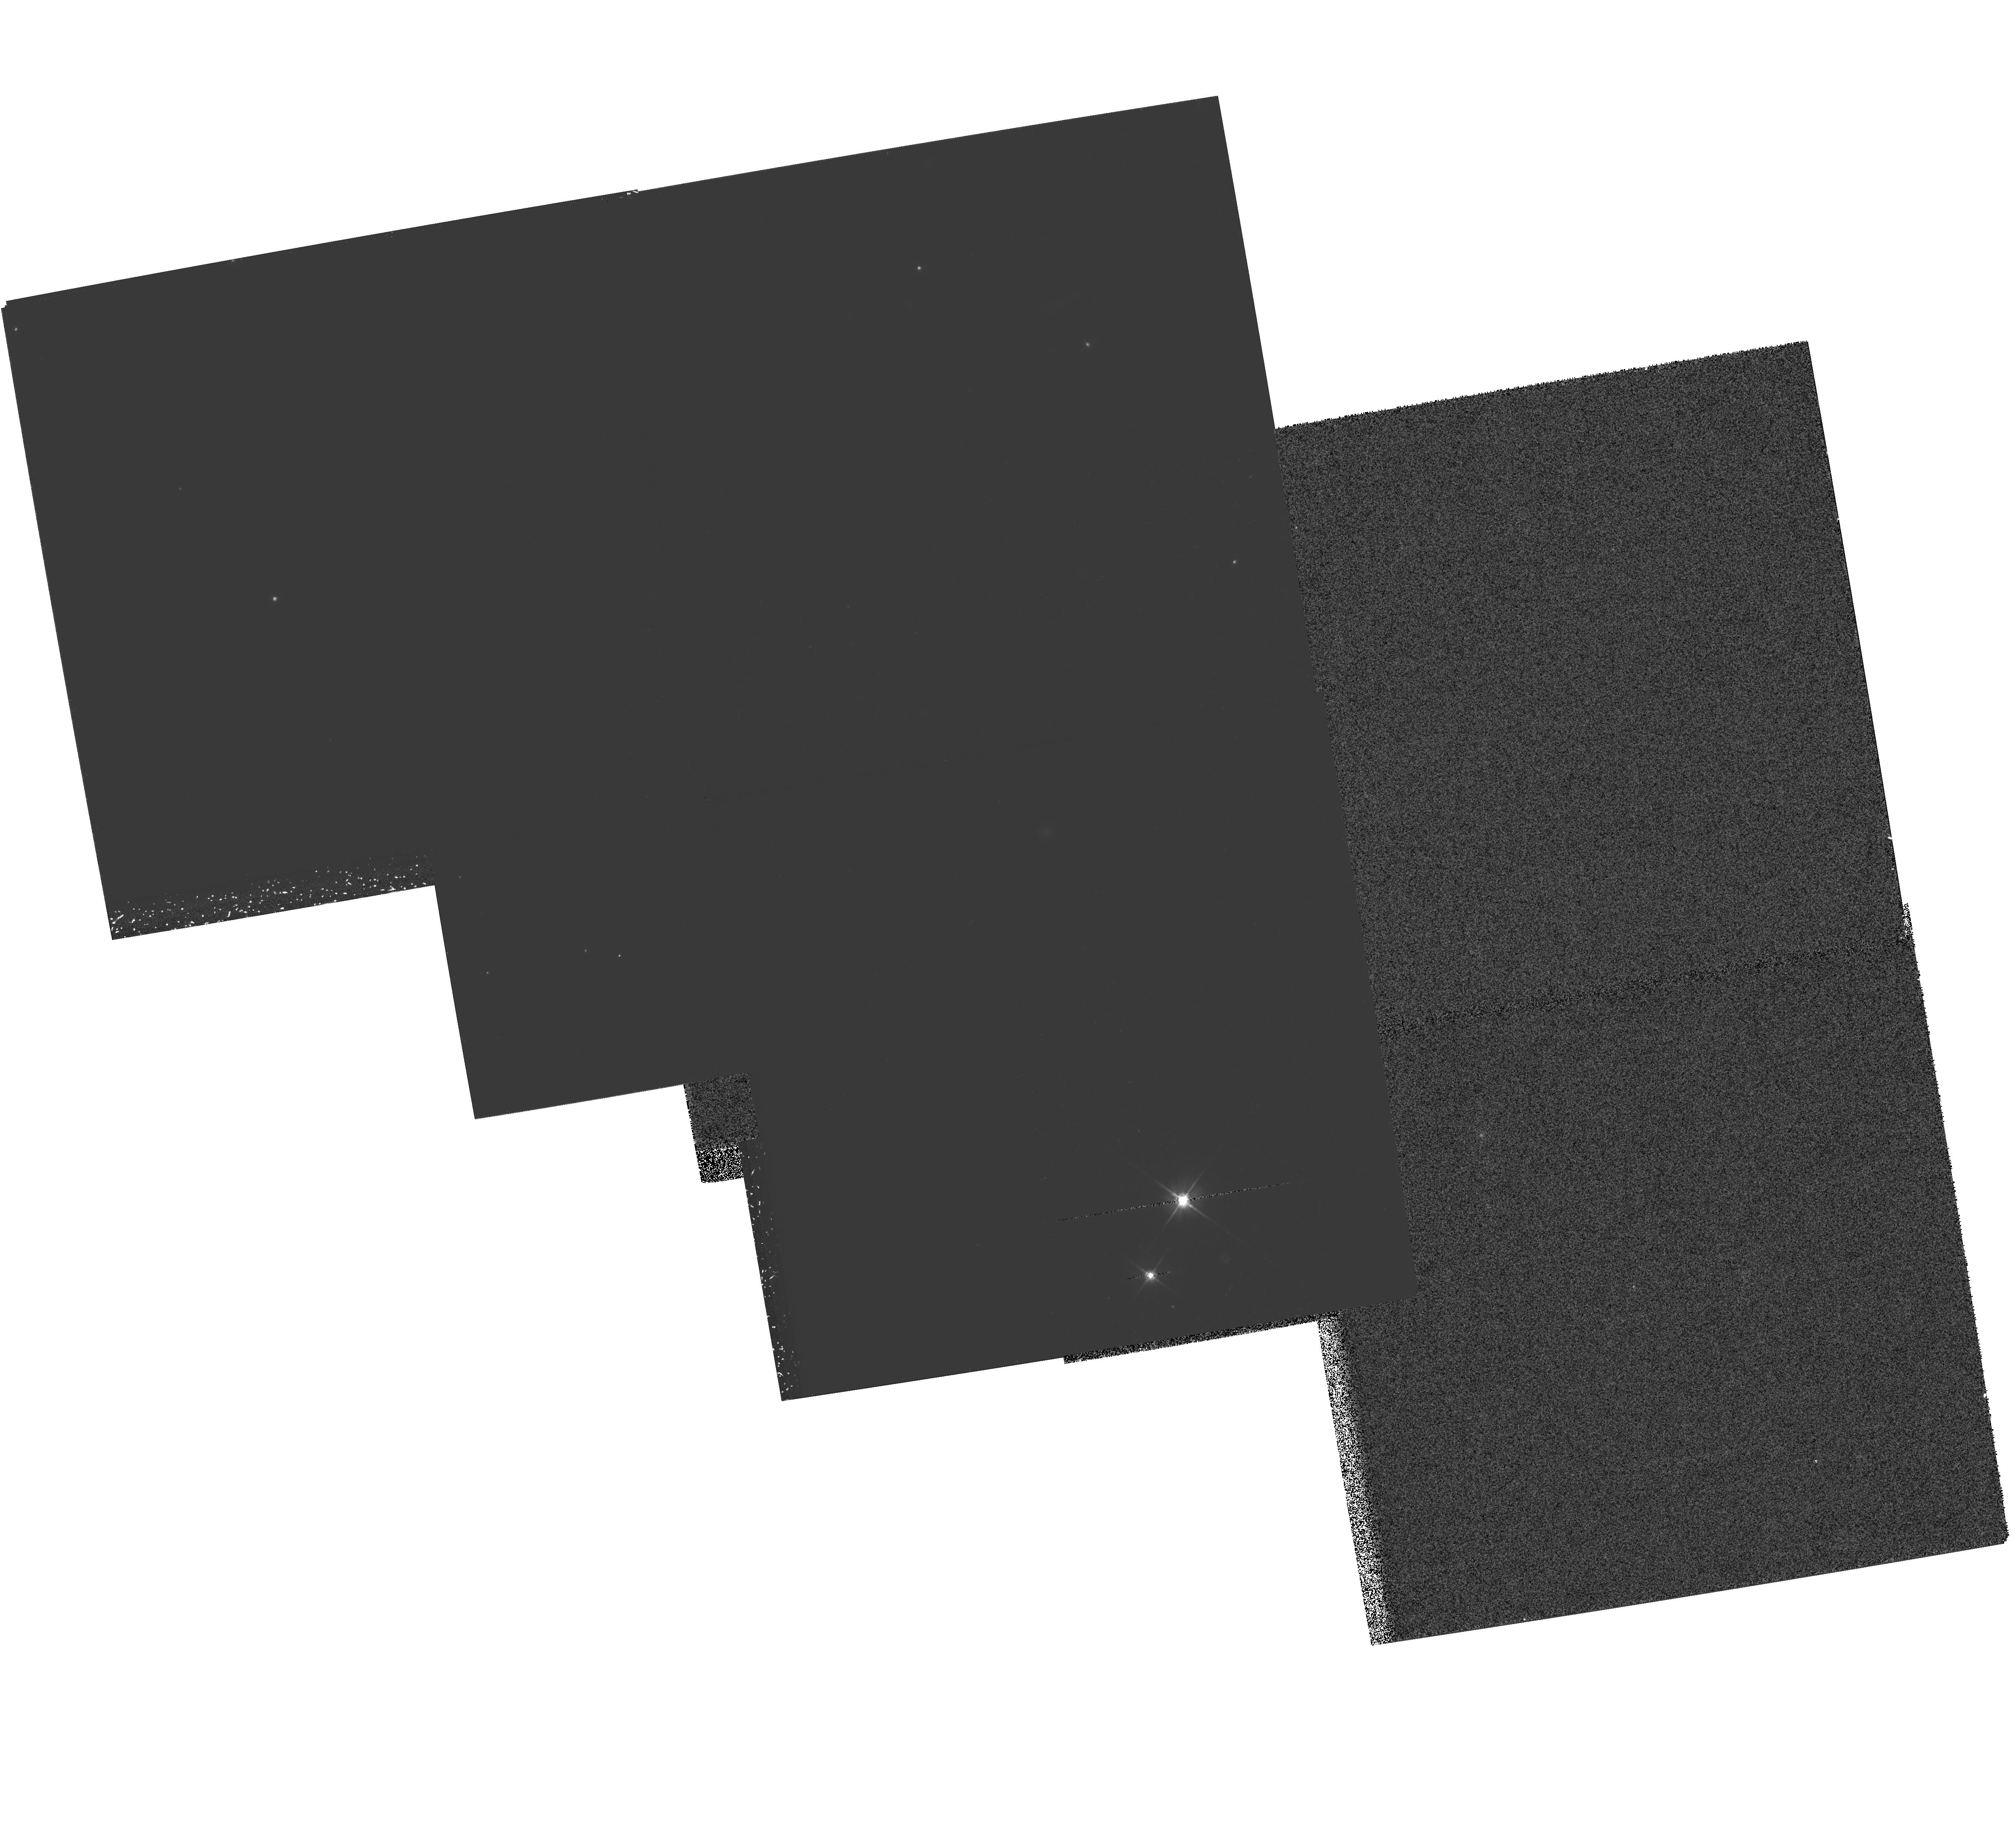
Target: MULTIPLE
Instrument: WFPC2/PC
Filter: F606W
Exposure: 2.1 h
Observation ID: hst_8193_04_wfpc2_pc_f606w_u5cs04

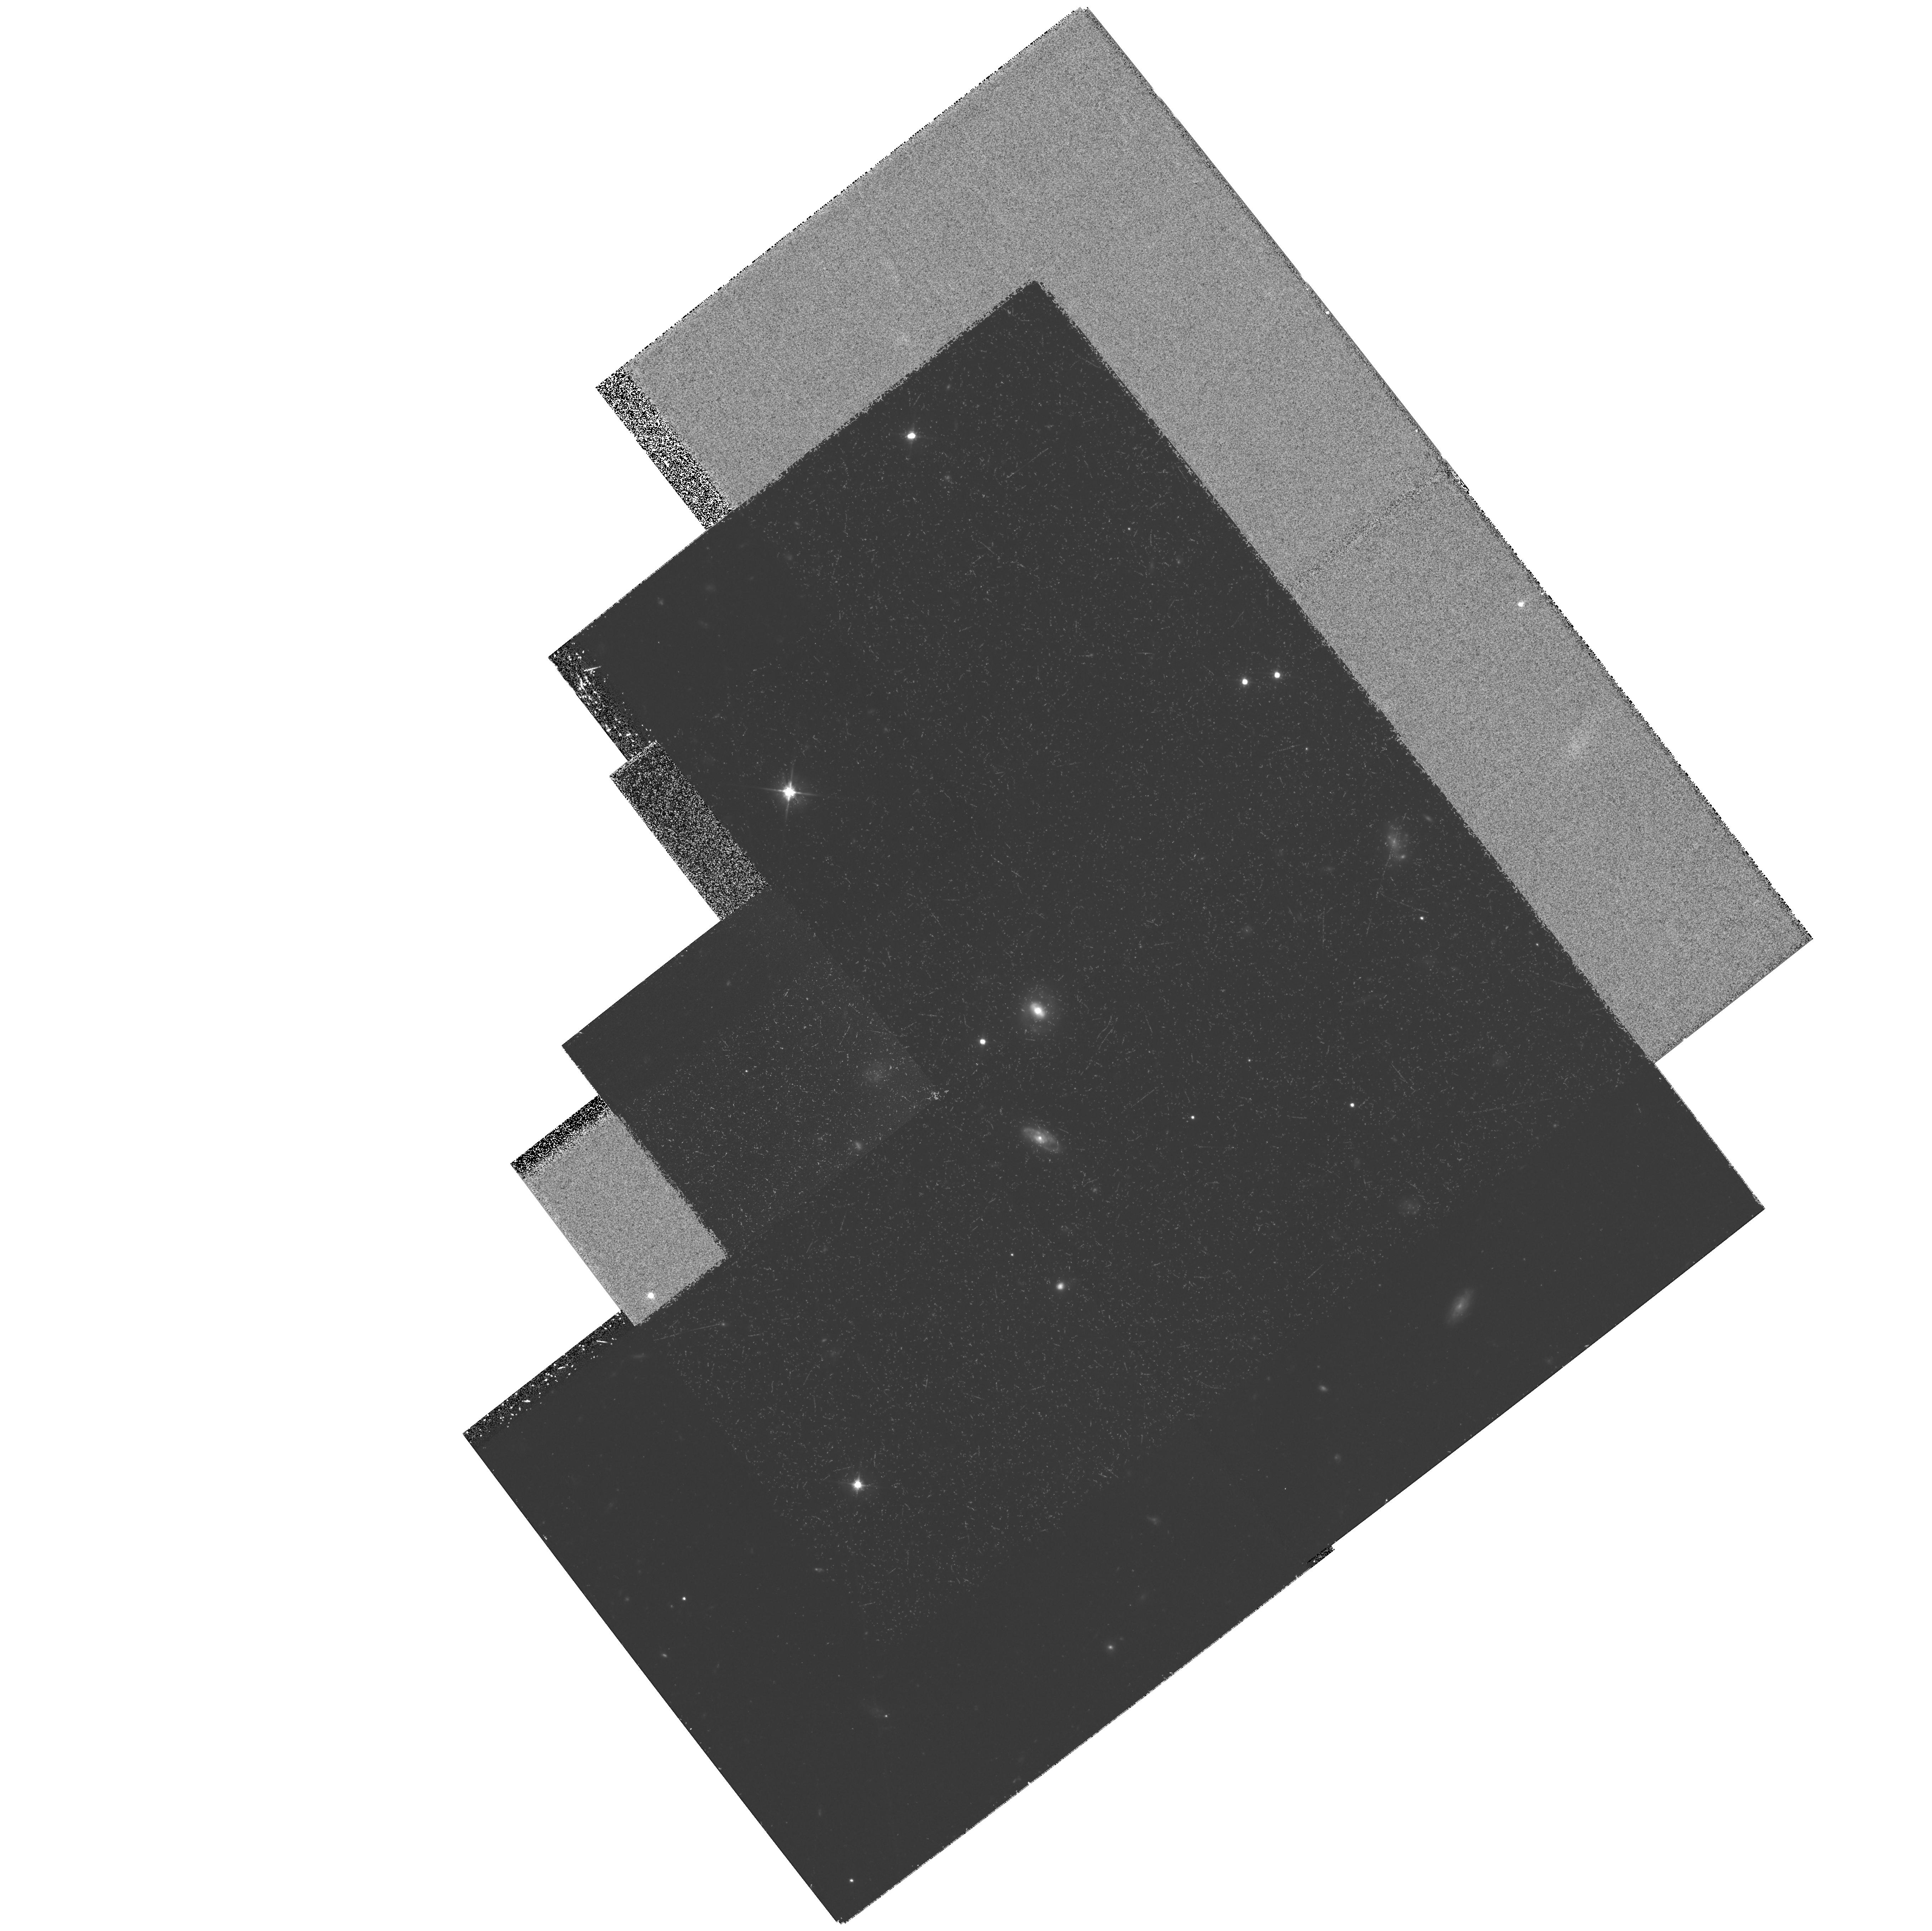
Target: MULTIPLE
Instrument: WFPC2/PC
Filter: F606W
Exposure: 2.2 h
Observation ID: hst_8193_02_wfpc2_pc_f606w_u5cs02

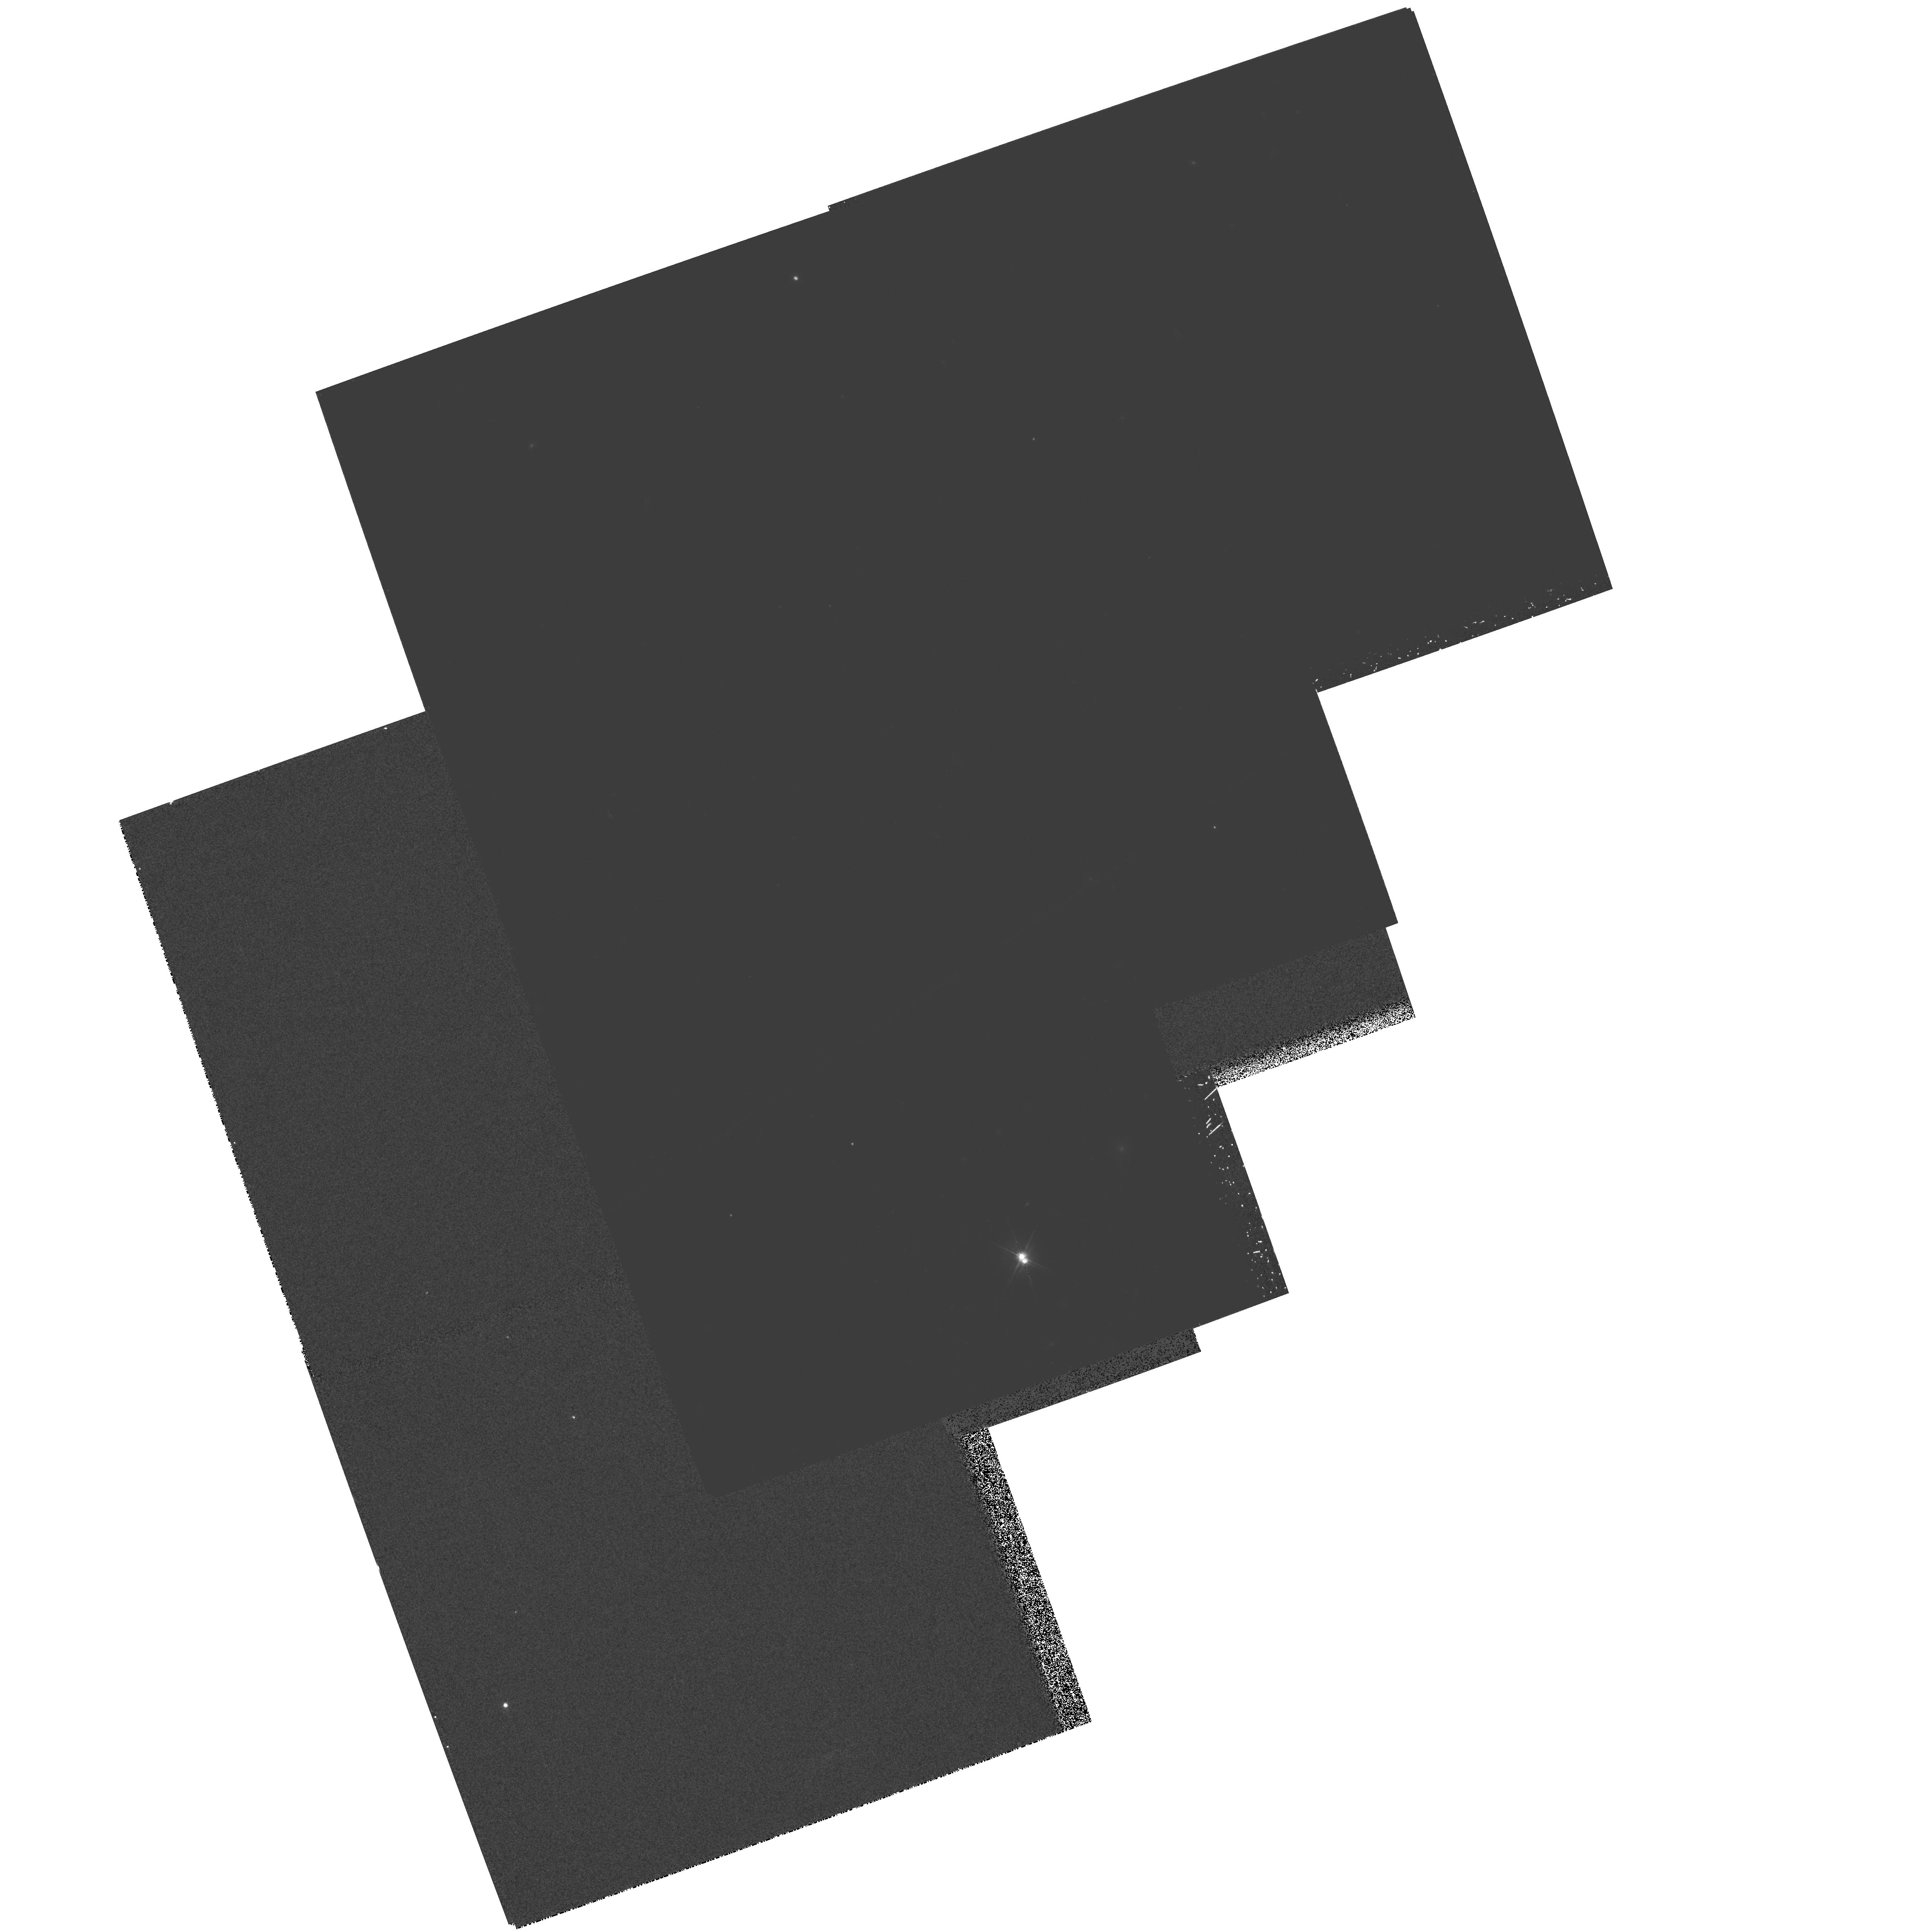
Target: MULTIPLE
Instrument: WFPC2/PC
Filter: F606W
Exposure: 2.1 h
Observation ID: hst_8193_03_wfpc2_pc_f606w_u5cs03

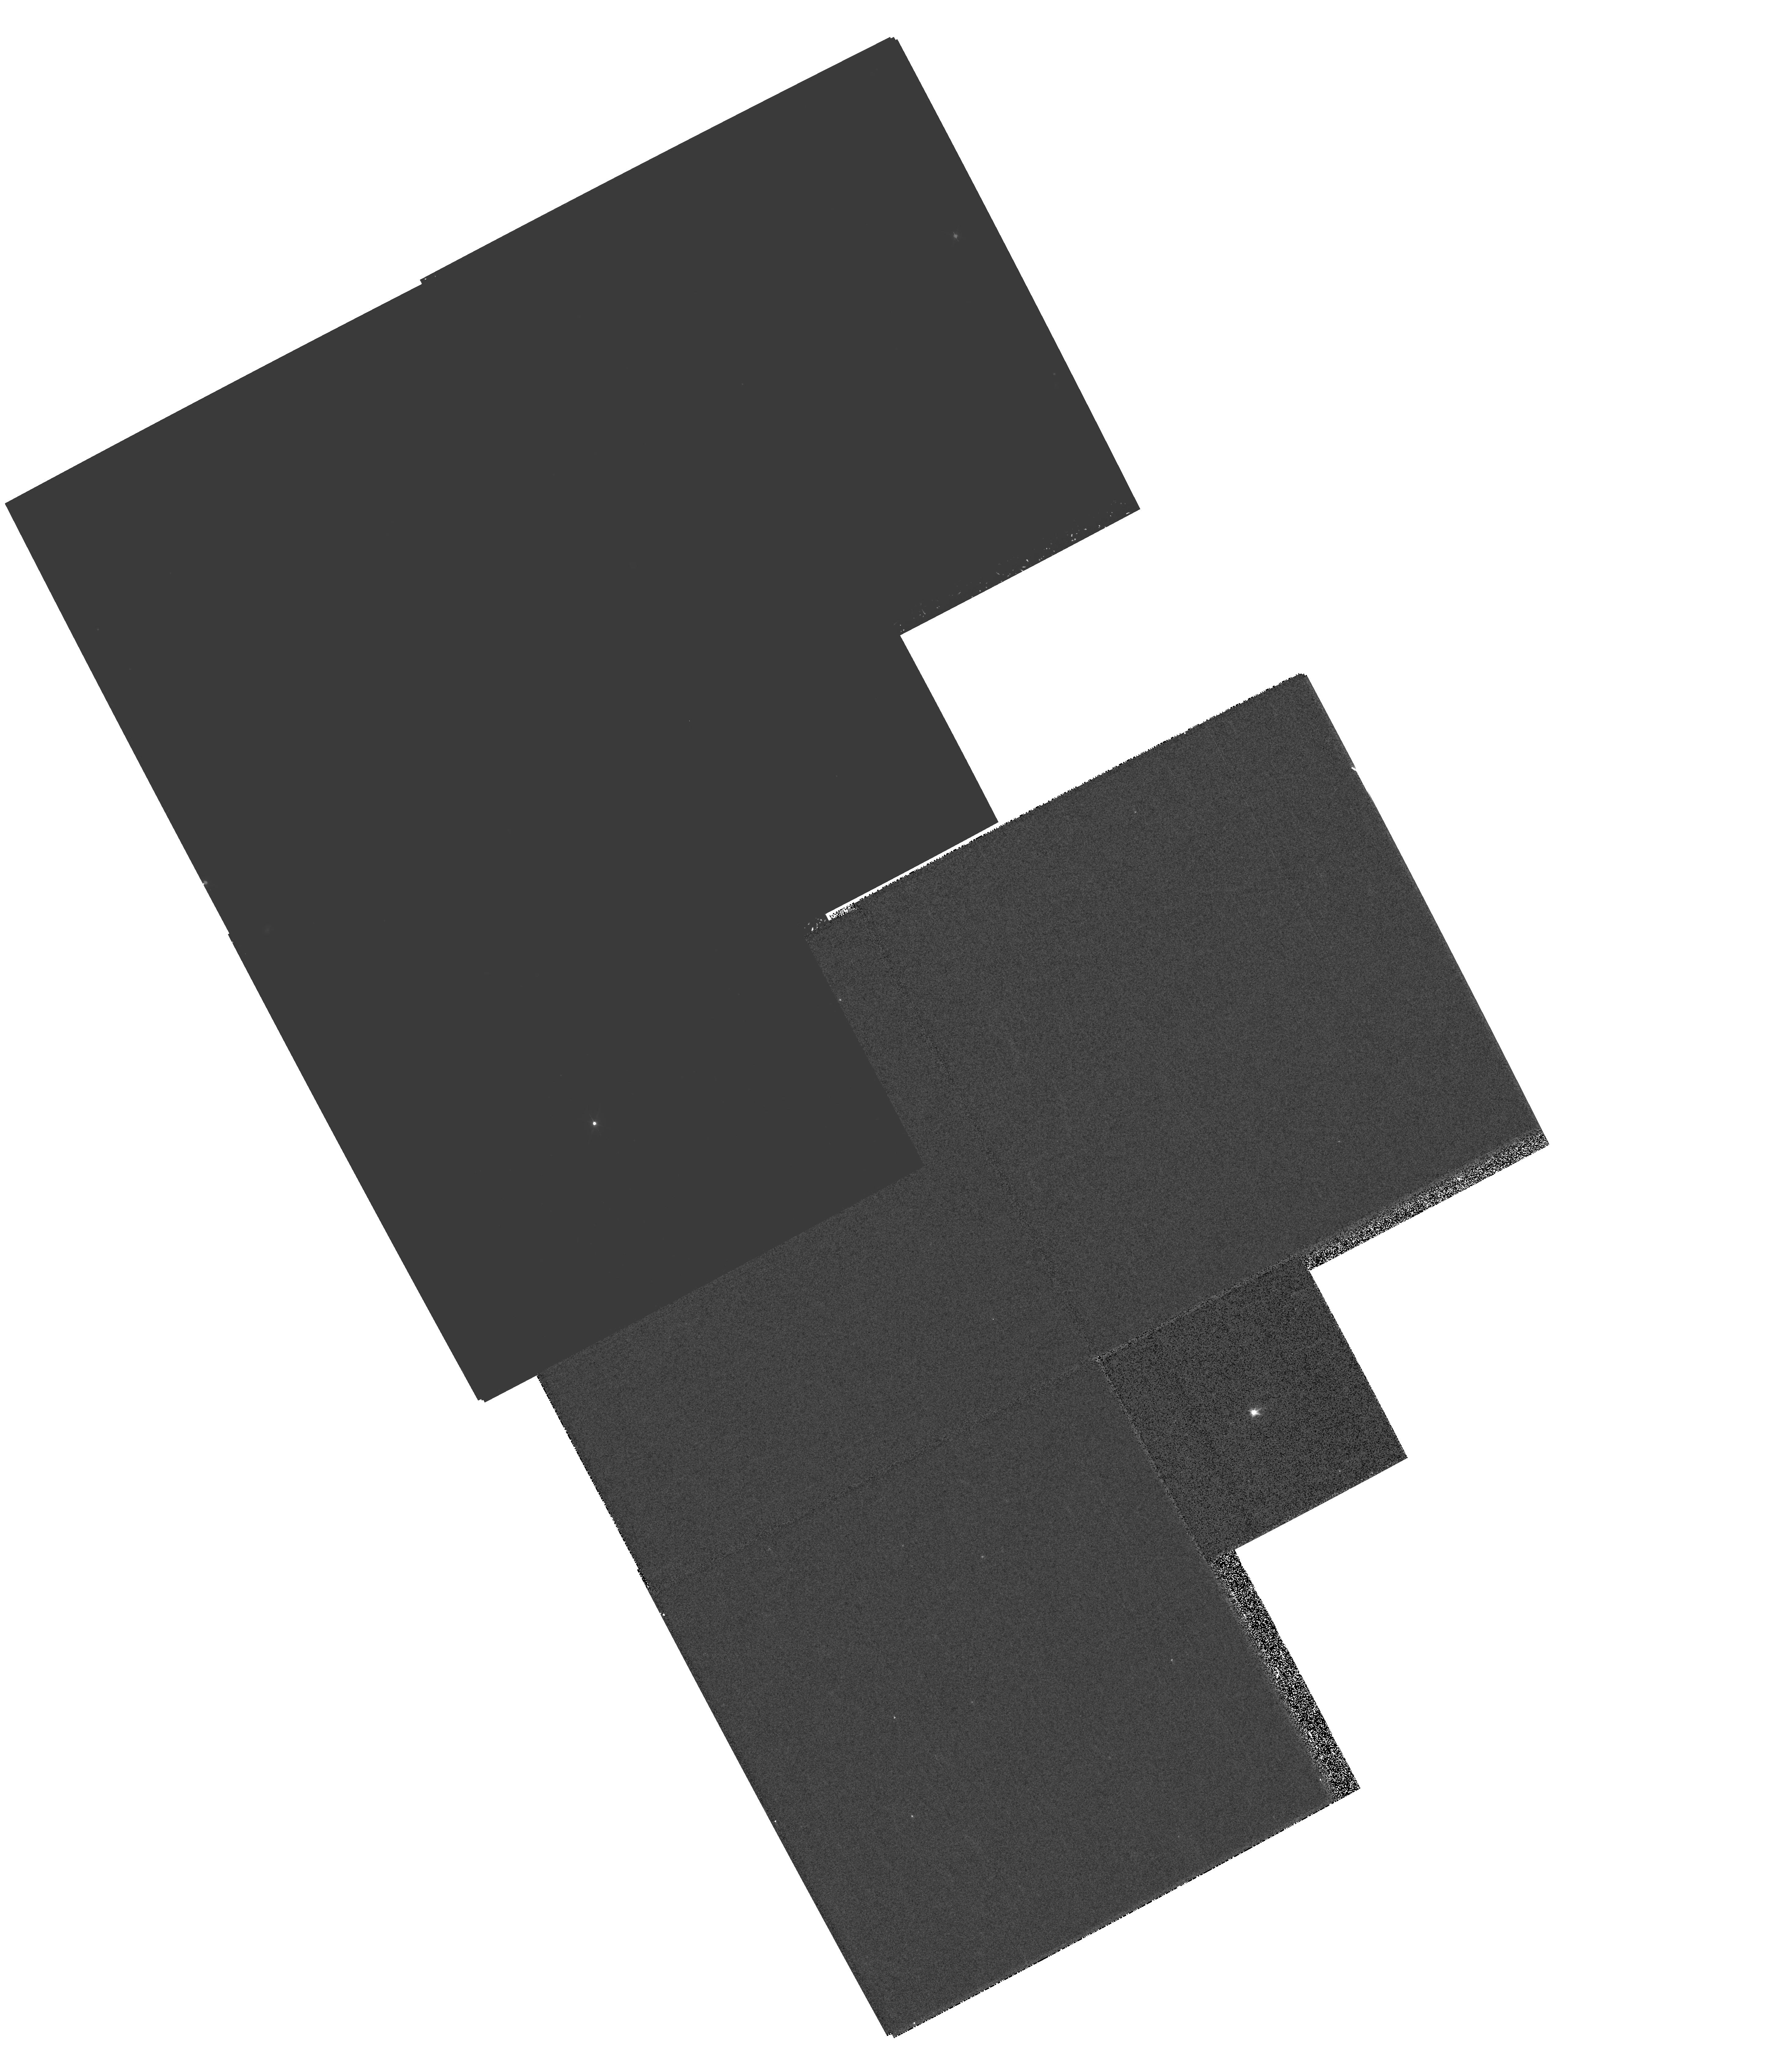
Target: MULTIPLE
Instrument: WFPC2/PC
Filter: F606W
Exposure: 2.1 h
Observation ID: hst_8193_01_wfpc2_pc_f606w_u5cs01

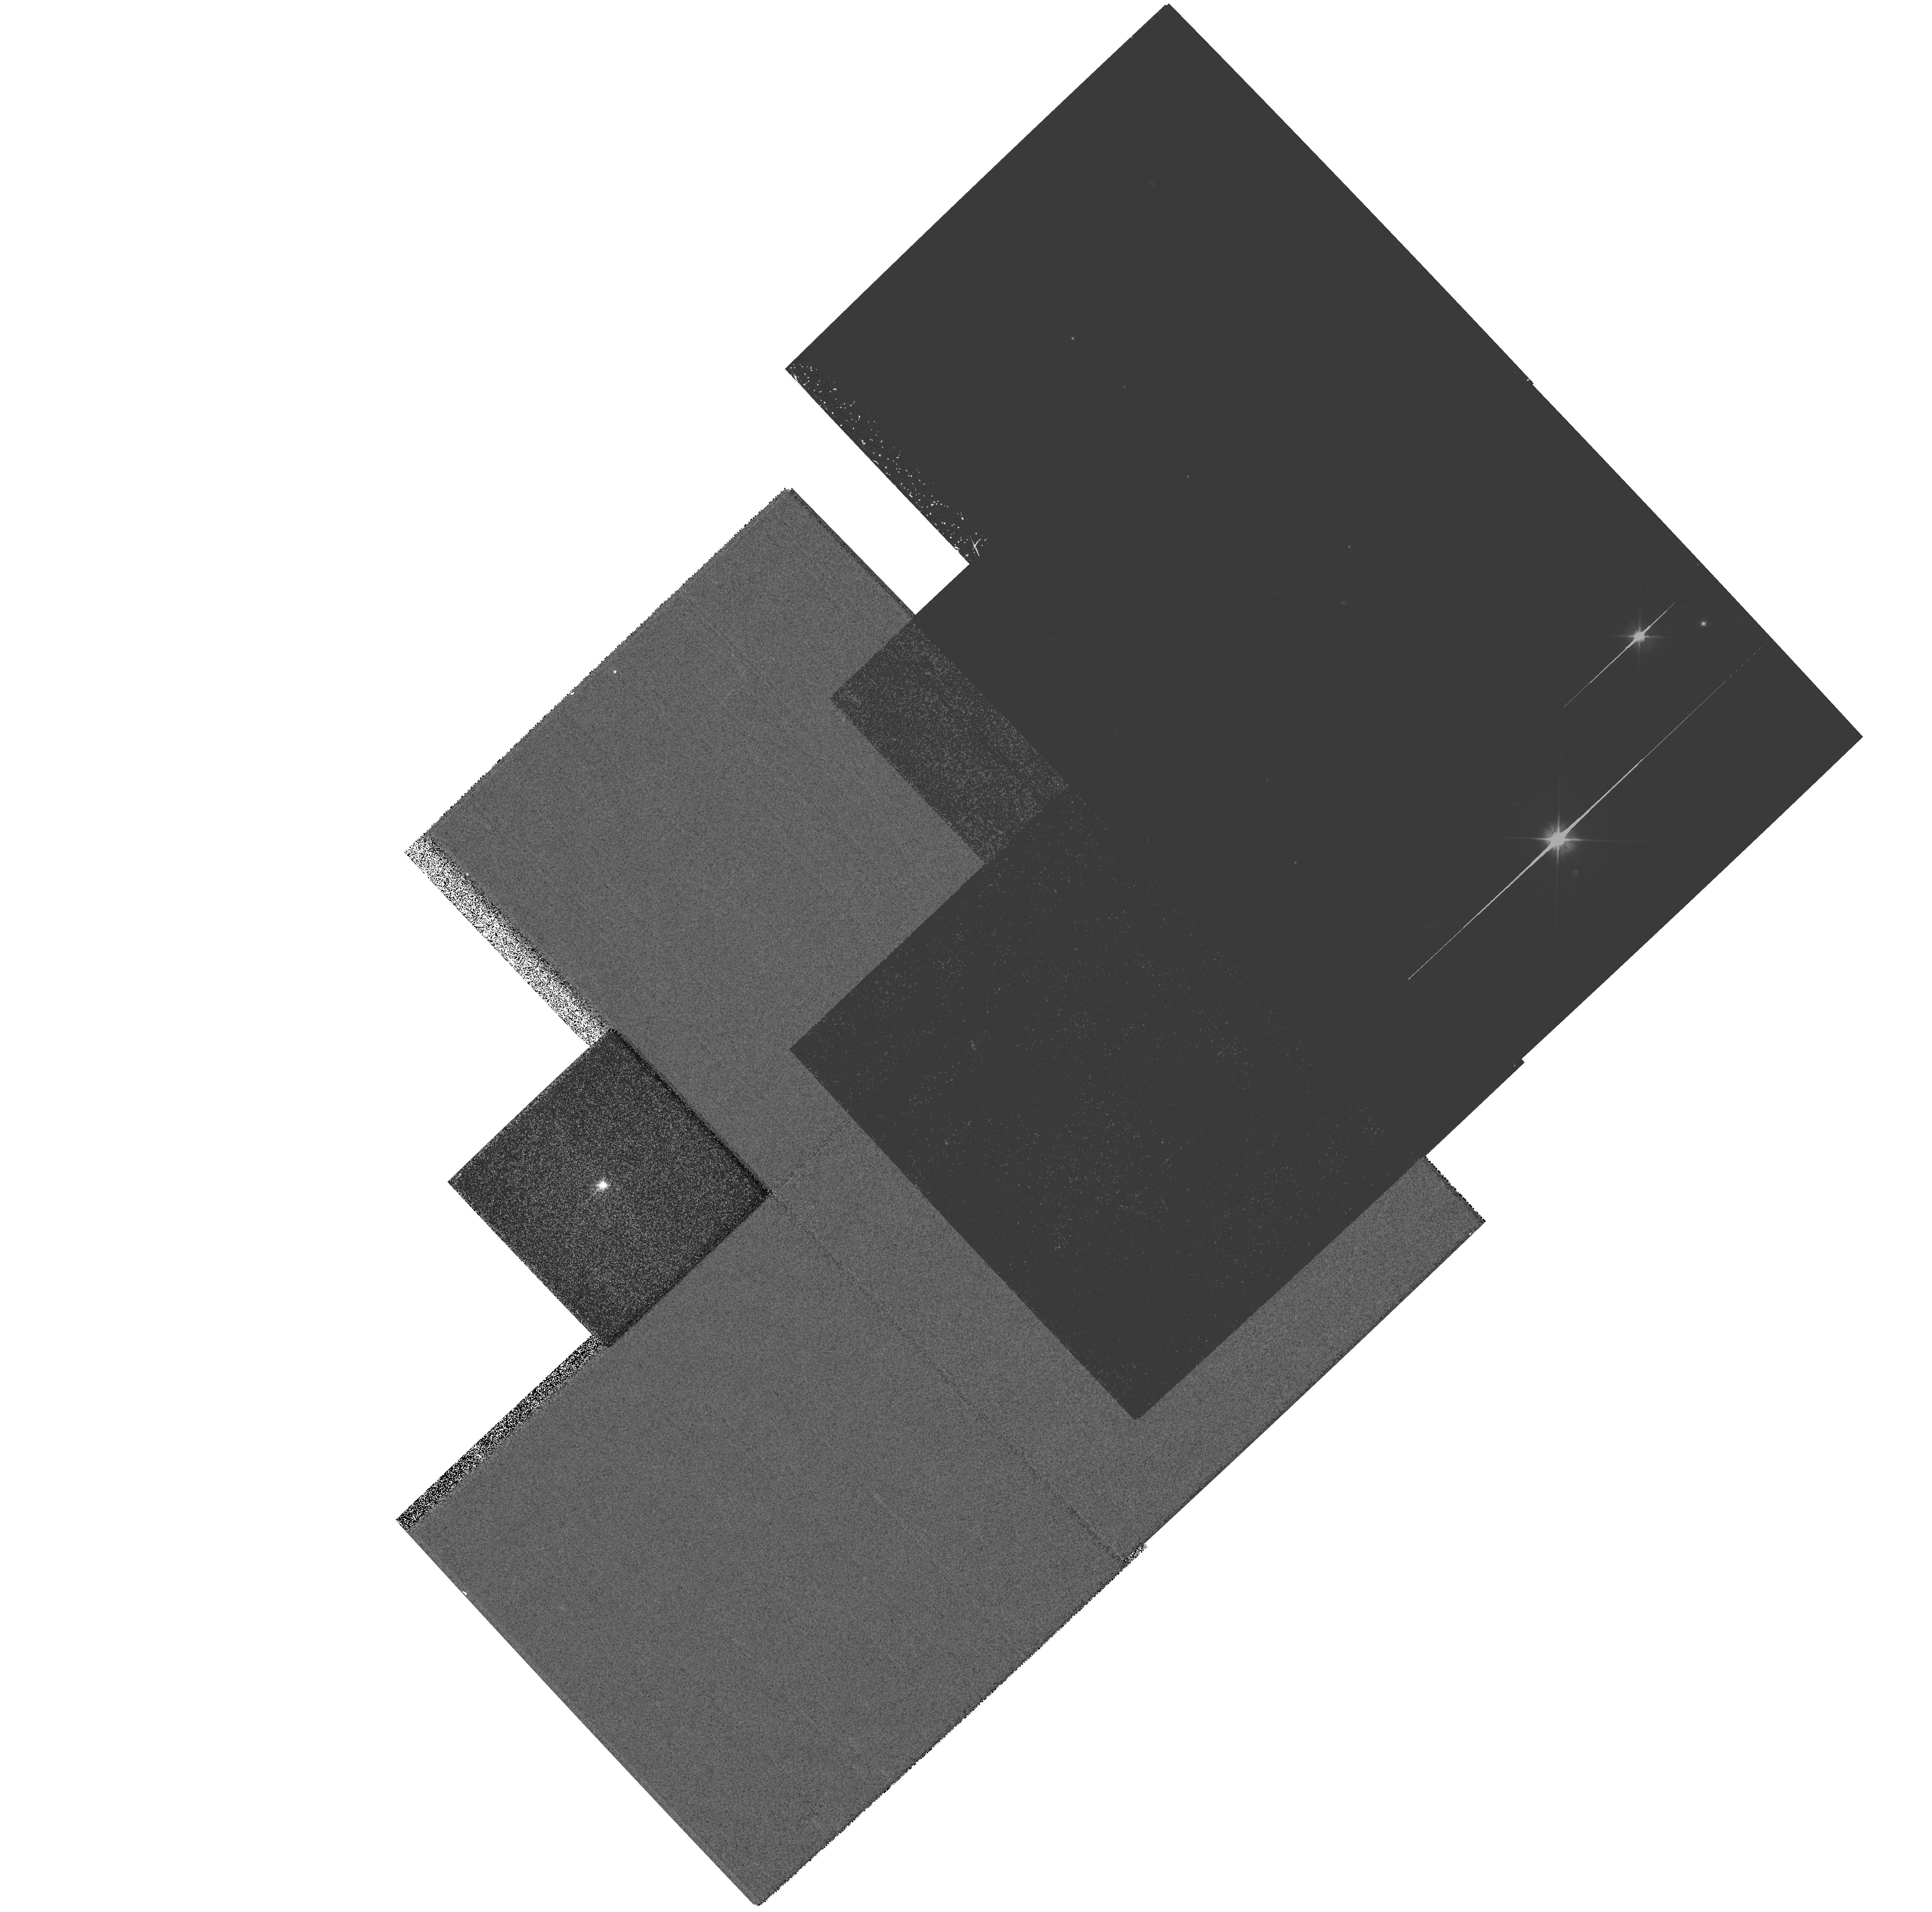
Target: MULTIPLE
Instrument: WFPC2/PC
Filter: F606W
Exposure: 1.4 h
Observation ID: hst_8193_05_wfpc2_pc_f606w_u5cs05

Comparing the Hosts of High-z Radio-Quiet Quasars to Lyman Break Galaxies (PI: Heckman, Timothy M.)

The underlying causes of the rapid cosmological evolution of the quasar population are a mystery around which are woven many different strands of contemporary cosmology. Progress on this problem would have important implications for understanding the early heating of the IGM, the formation and early evolution of galaxies, and of course the quasar phenomenon itself. We have begun a program with HST to image the host galaxies of a carefully-selected sample of five high- z (z ~ 2 to 3) radio-quiet quasars in order to compare the photometric and structural properties of the host galaxies to those of the field population of normal star-forming galaxies at similar redshifts (the `Lyman break' galaxies). We have already obtained deep H-band NICMOS (rest-frame visible) images of this sample, and find that the host galaxies are similar to the Lyman break galaxies in terms of their compact sizes and moderate luminosities. In the present proposal we request time to obtain WFPC2 images in order to extend this comparison into the crucial rest-UV spectral window, where the young stellar population can be most directly probed. This information is essential to begin to understand the long- hypothesized relationship between quasars and galaxy-building in the early universe. We emphasize that if the quasar host galaxies have UV sizes and luminosities similar to typical Lyman break galaxies, we will be able to detect them.